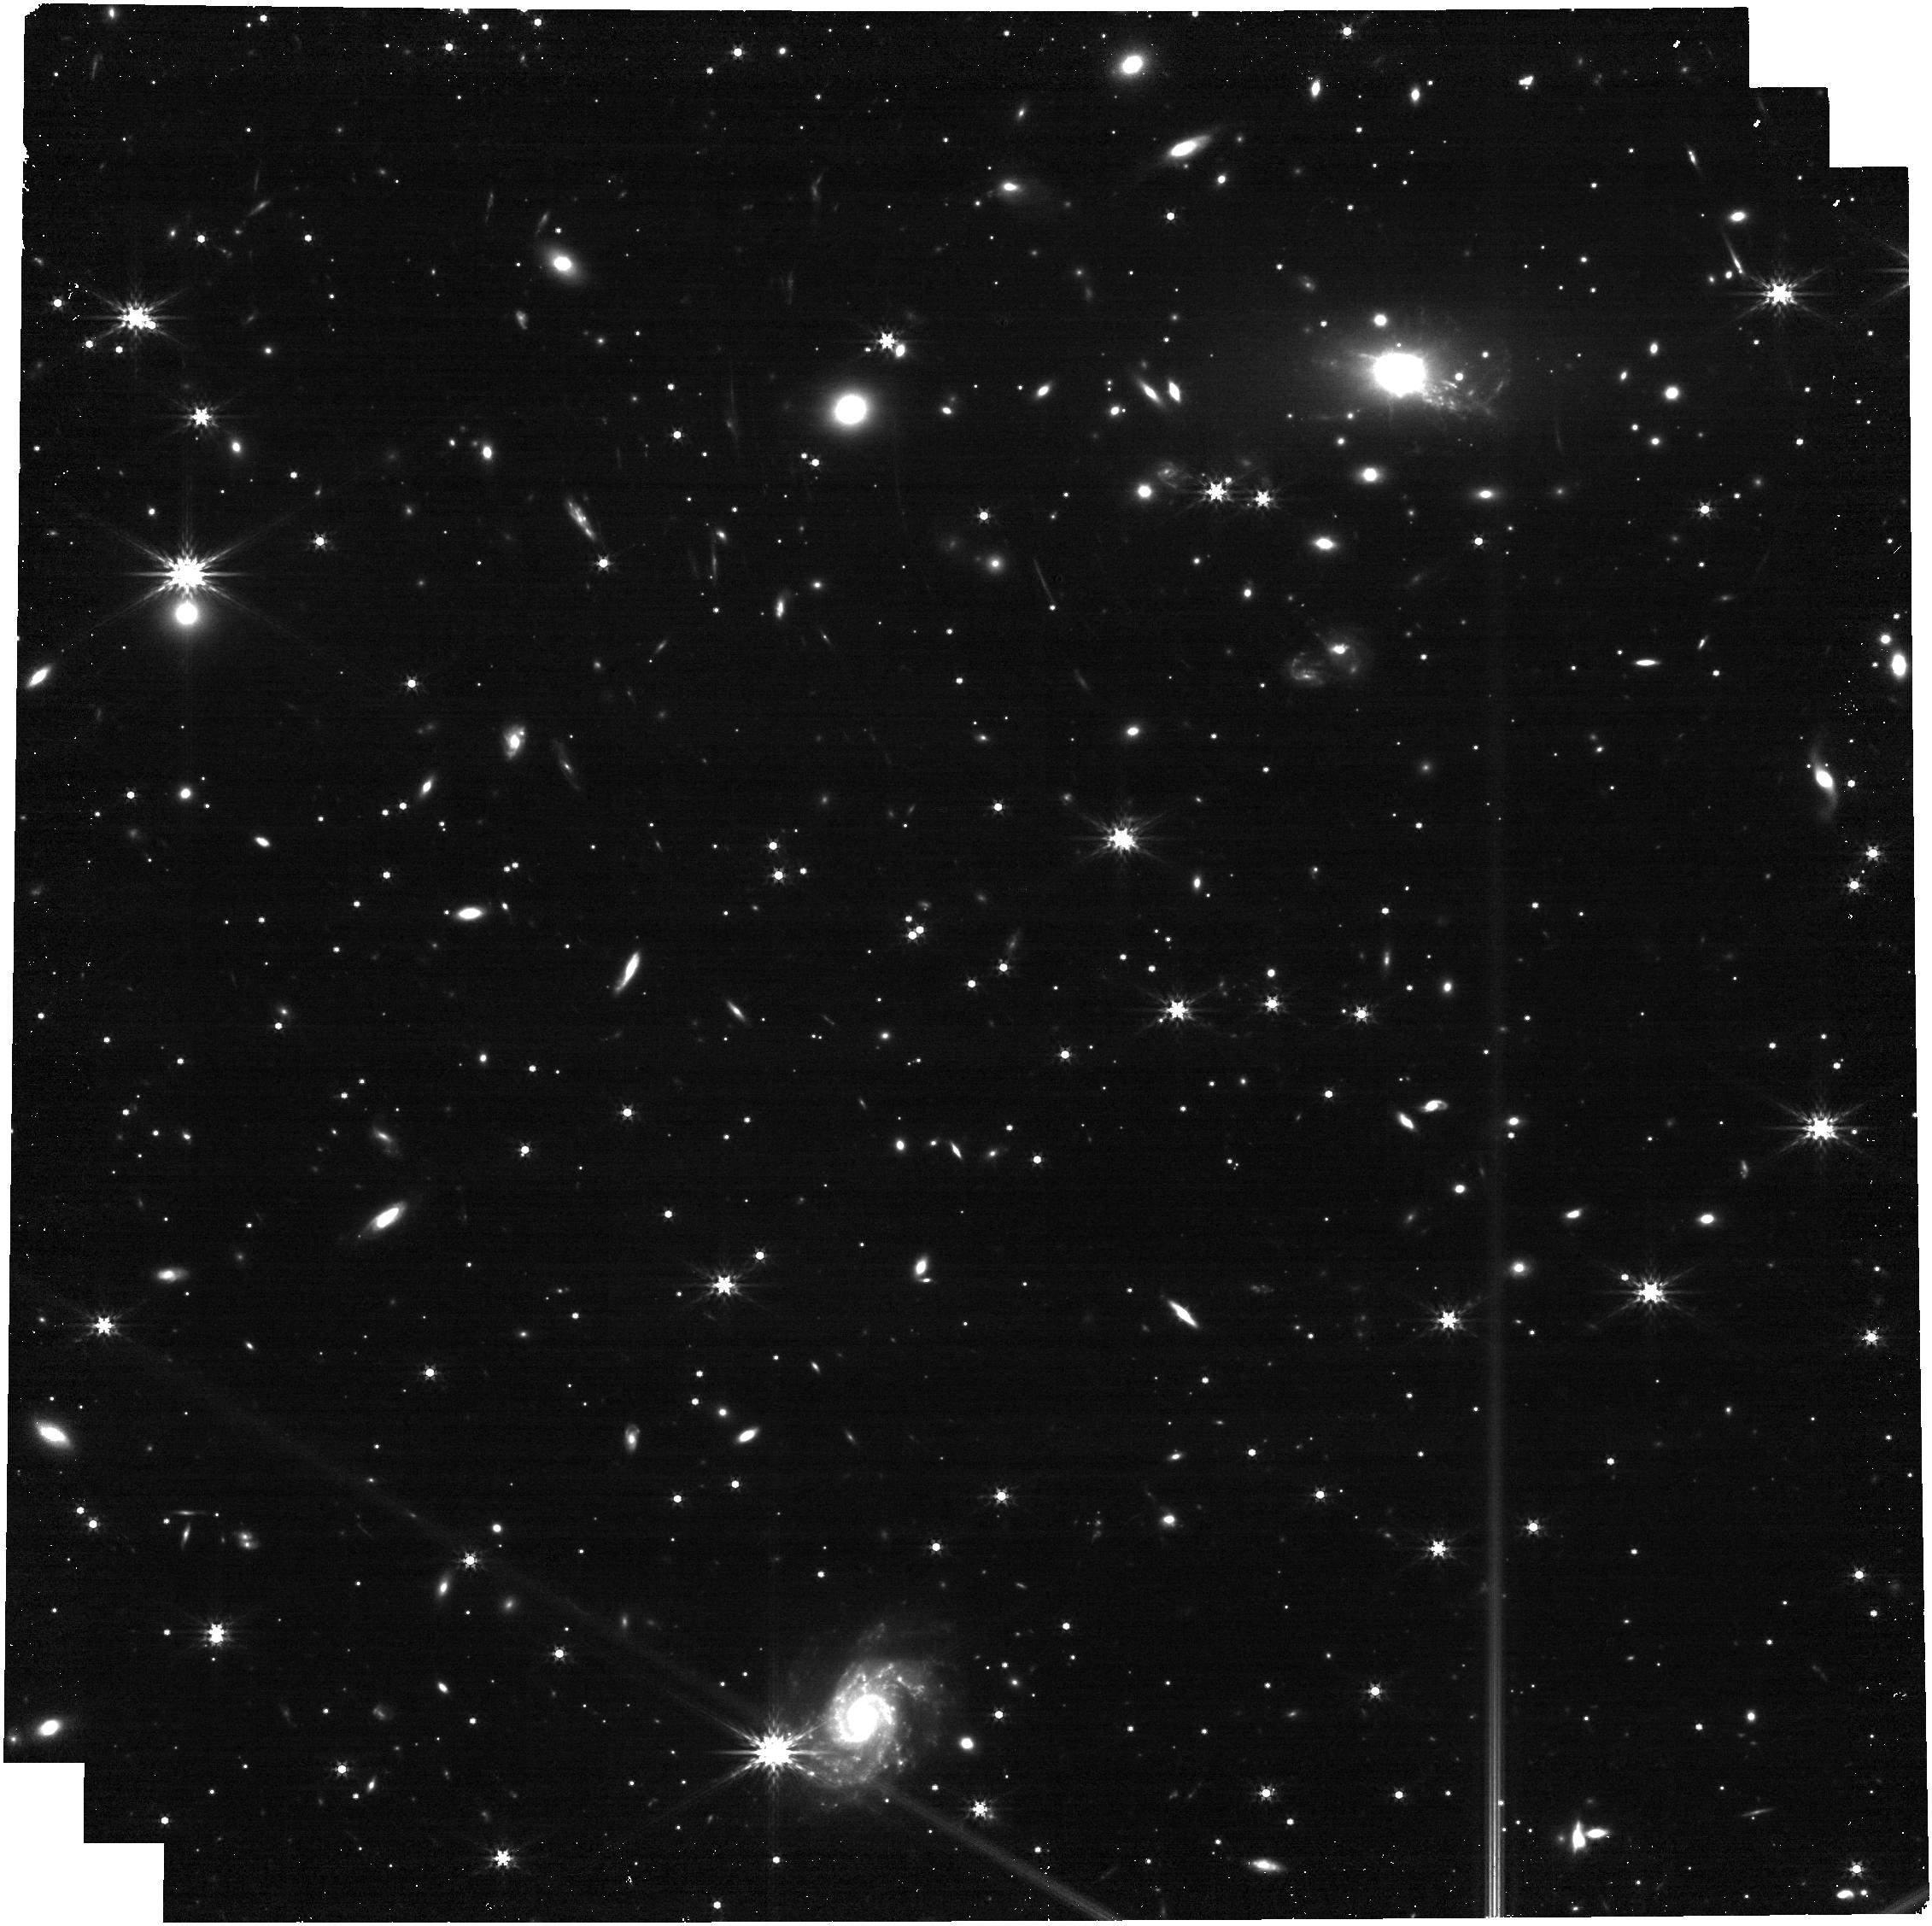
Target: SN_Eos_Image_101.1
Instrument: NIRCAM
Filter: F356W
Exposure: 13 min
Observation ID: jw09493-o001_t001_nircam_clear-f356w

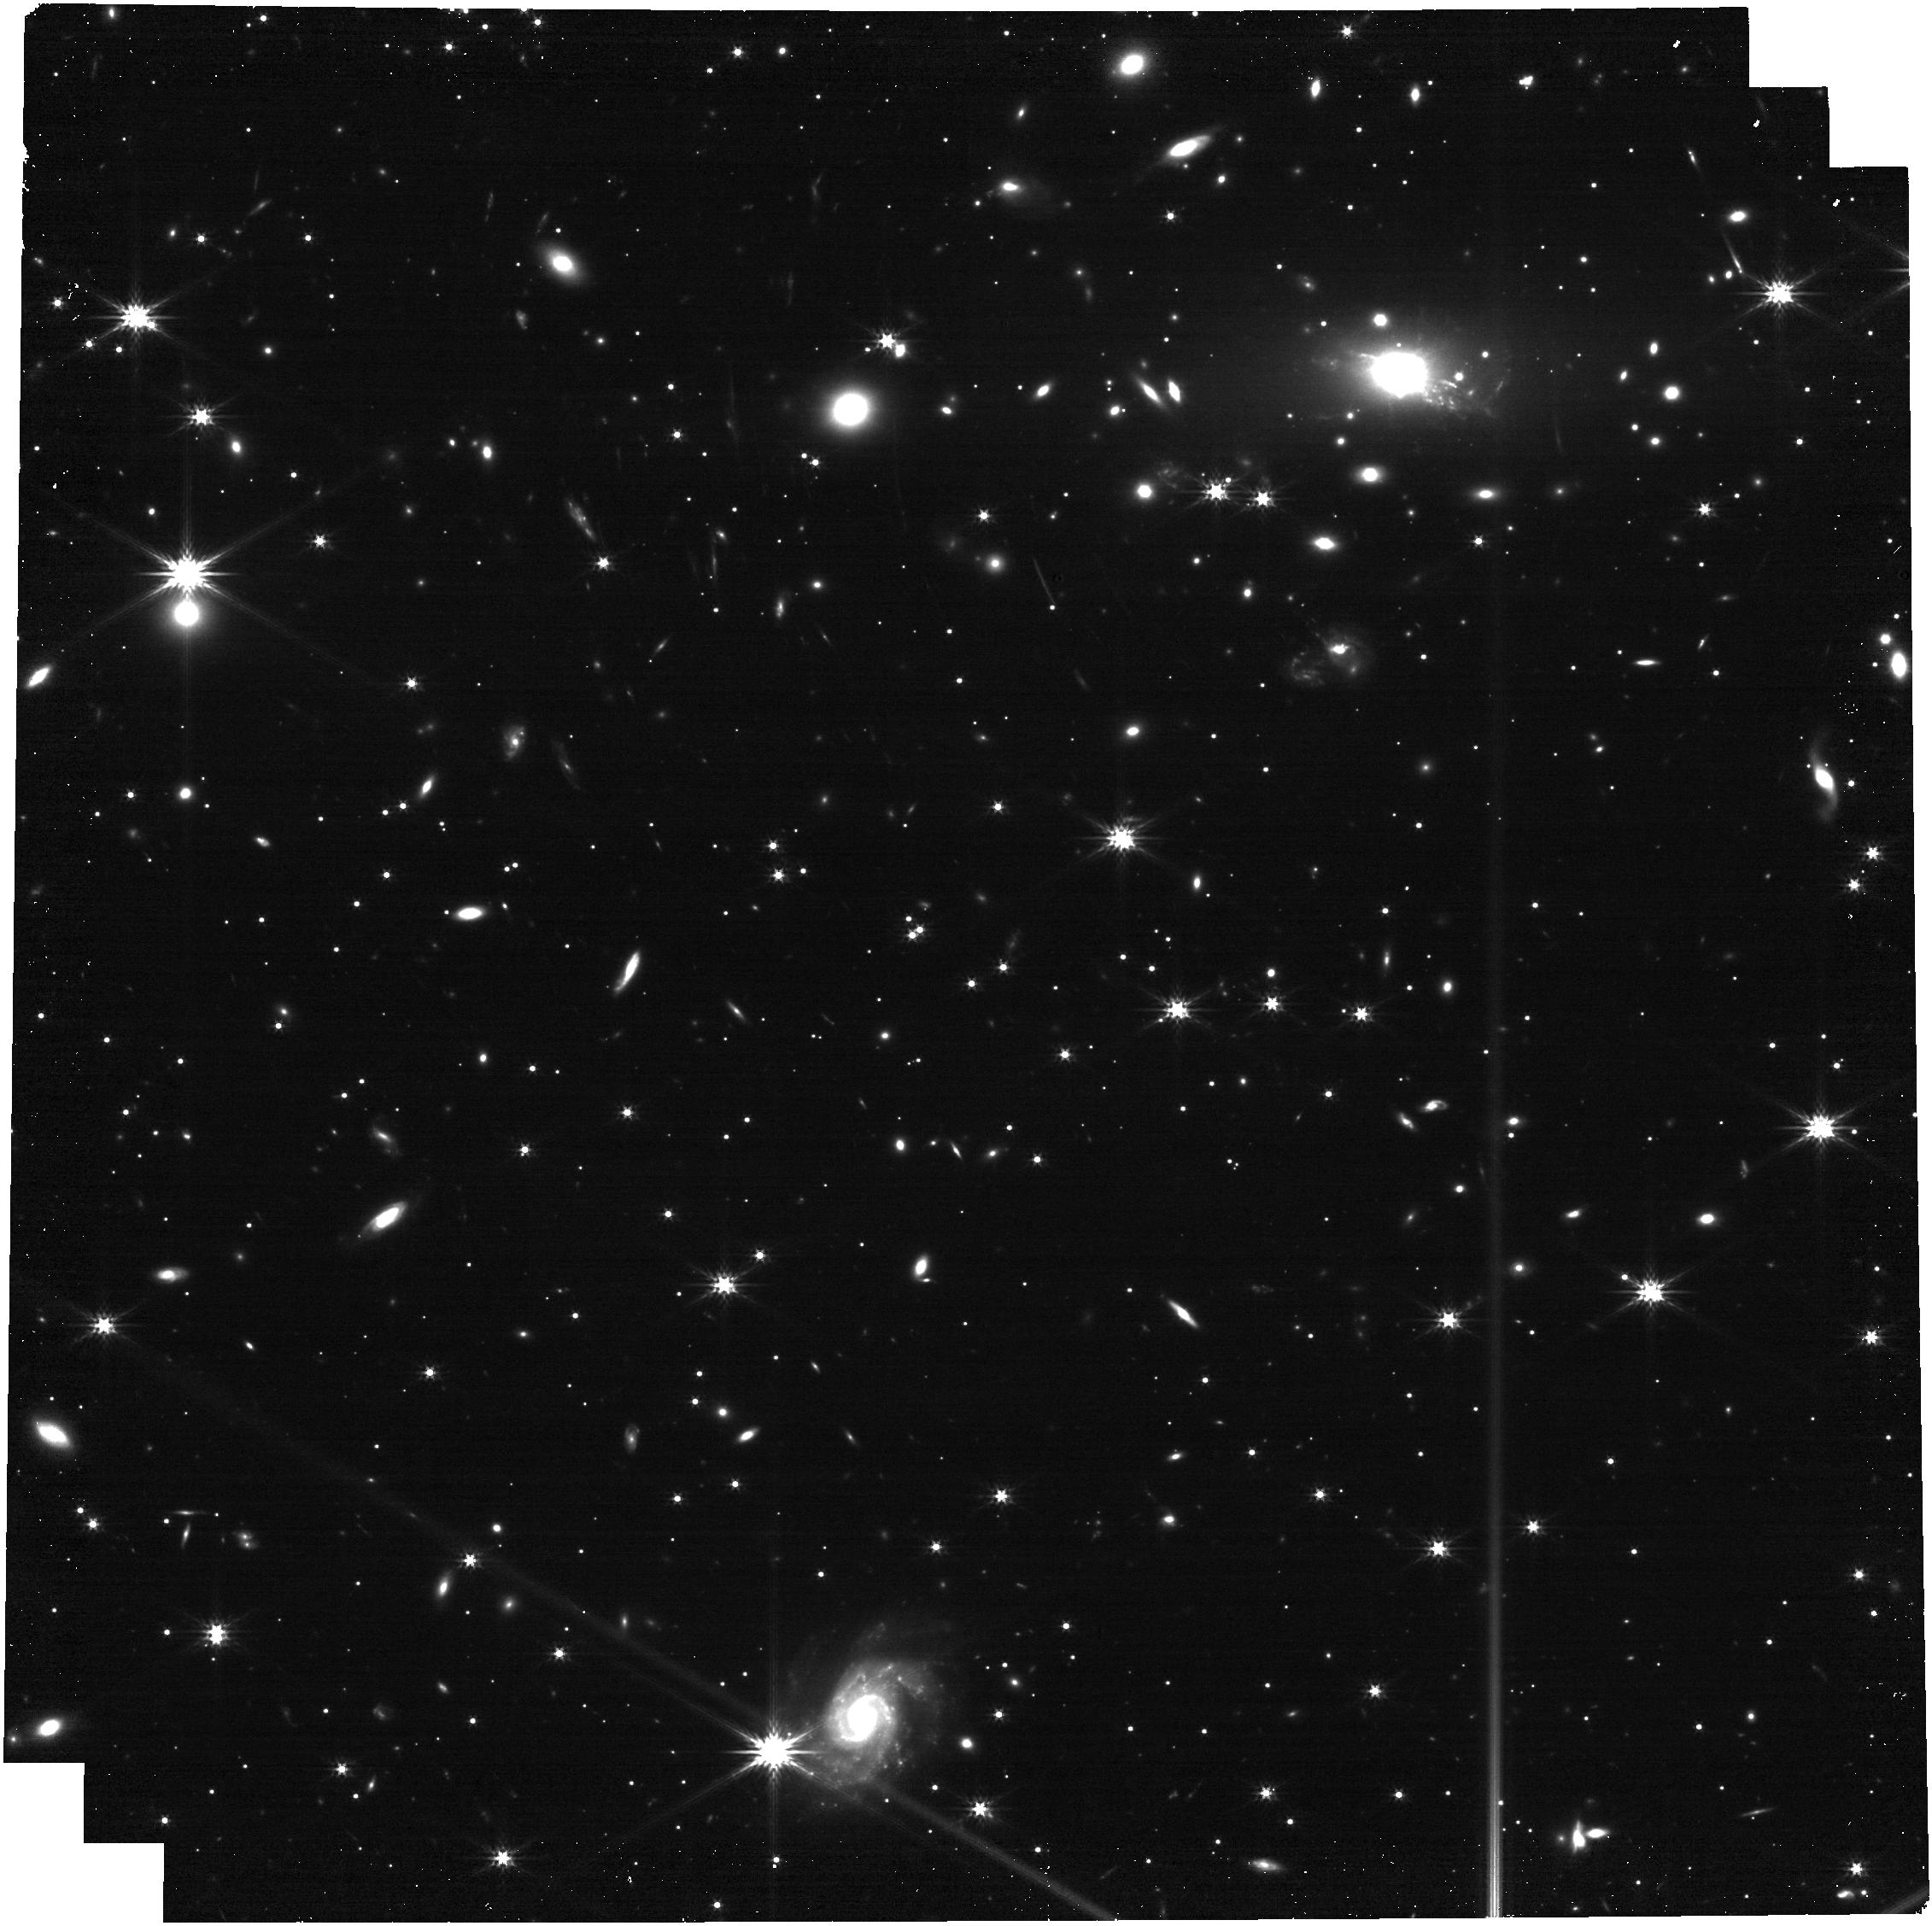
Target: SN_Eos_Image_101.1
Instrument: NIRCAM
Filter: F277W
Exposure: 13 min
Observation ID: jw09493-o001_t001_nircam_clear-f277w

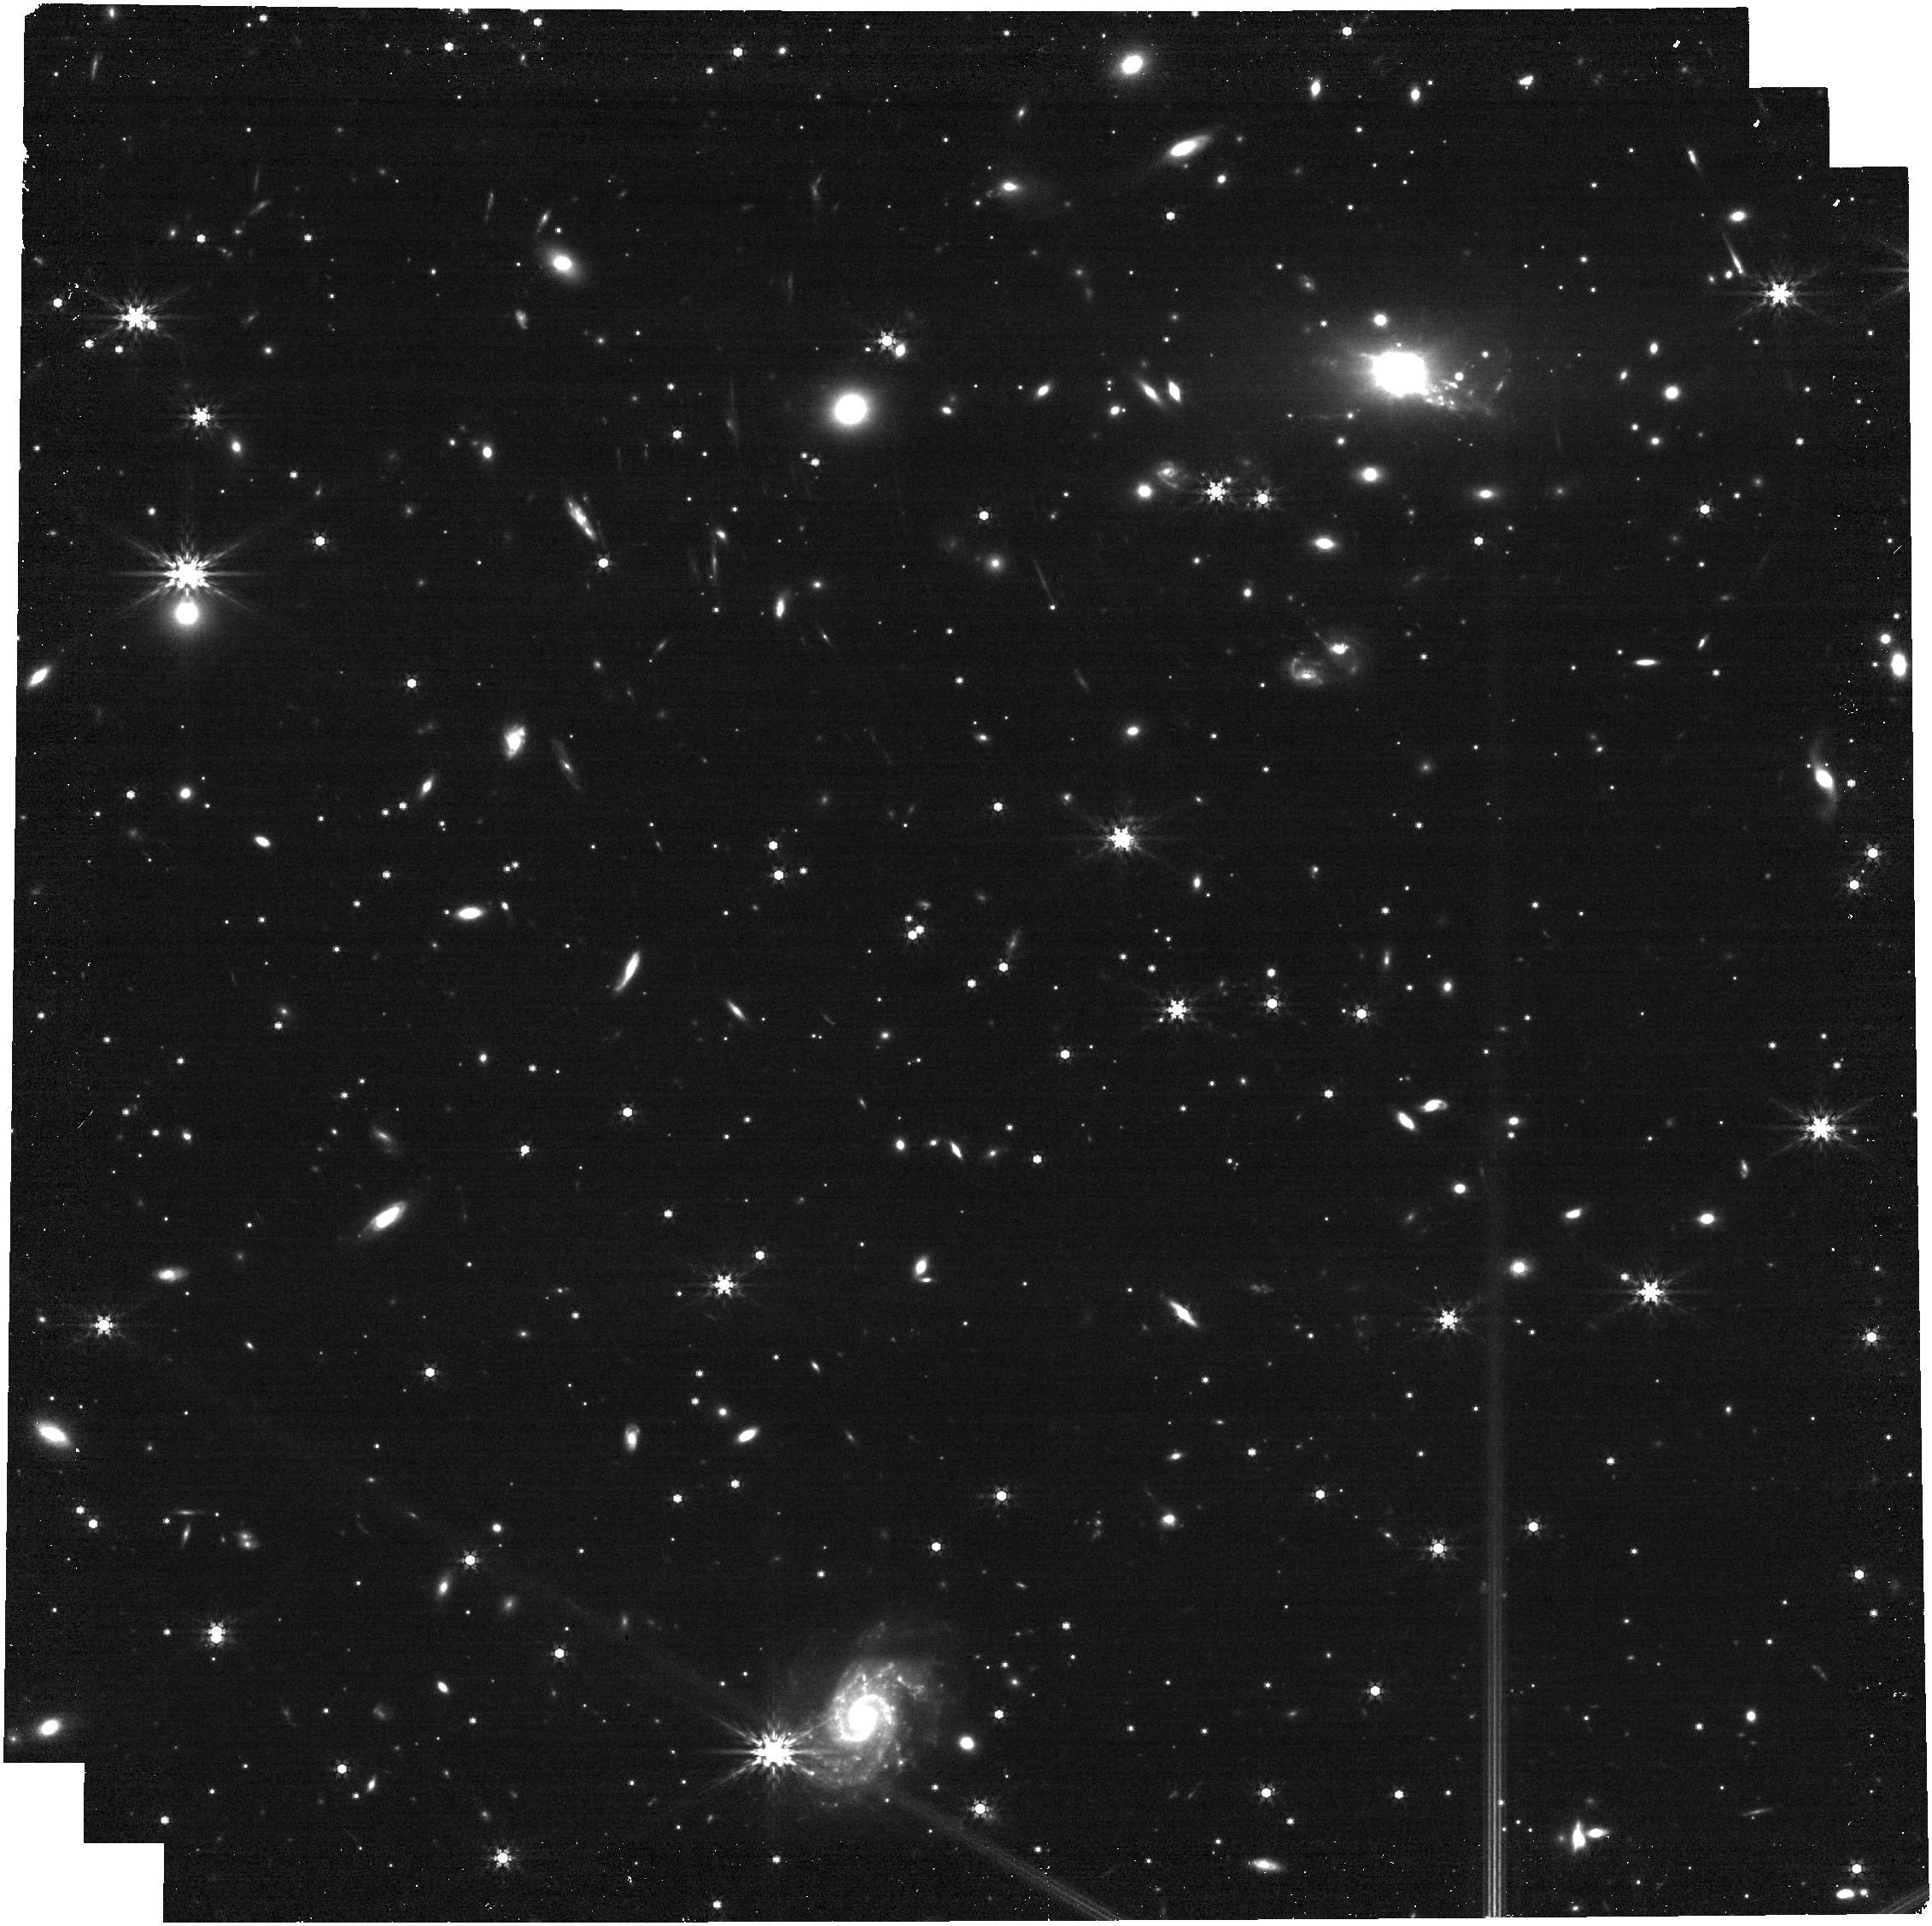
Target: SN_Eos_Image_101.1
Instrument: NIRCAM
Filter: F444W
Exposure: 13 min
Observation ID: jw09493-o001_t001_nircam_clear-f444w

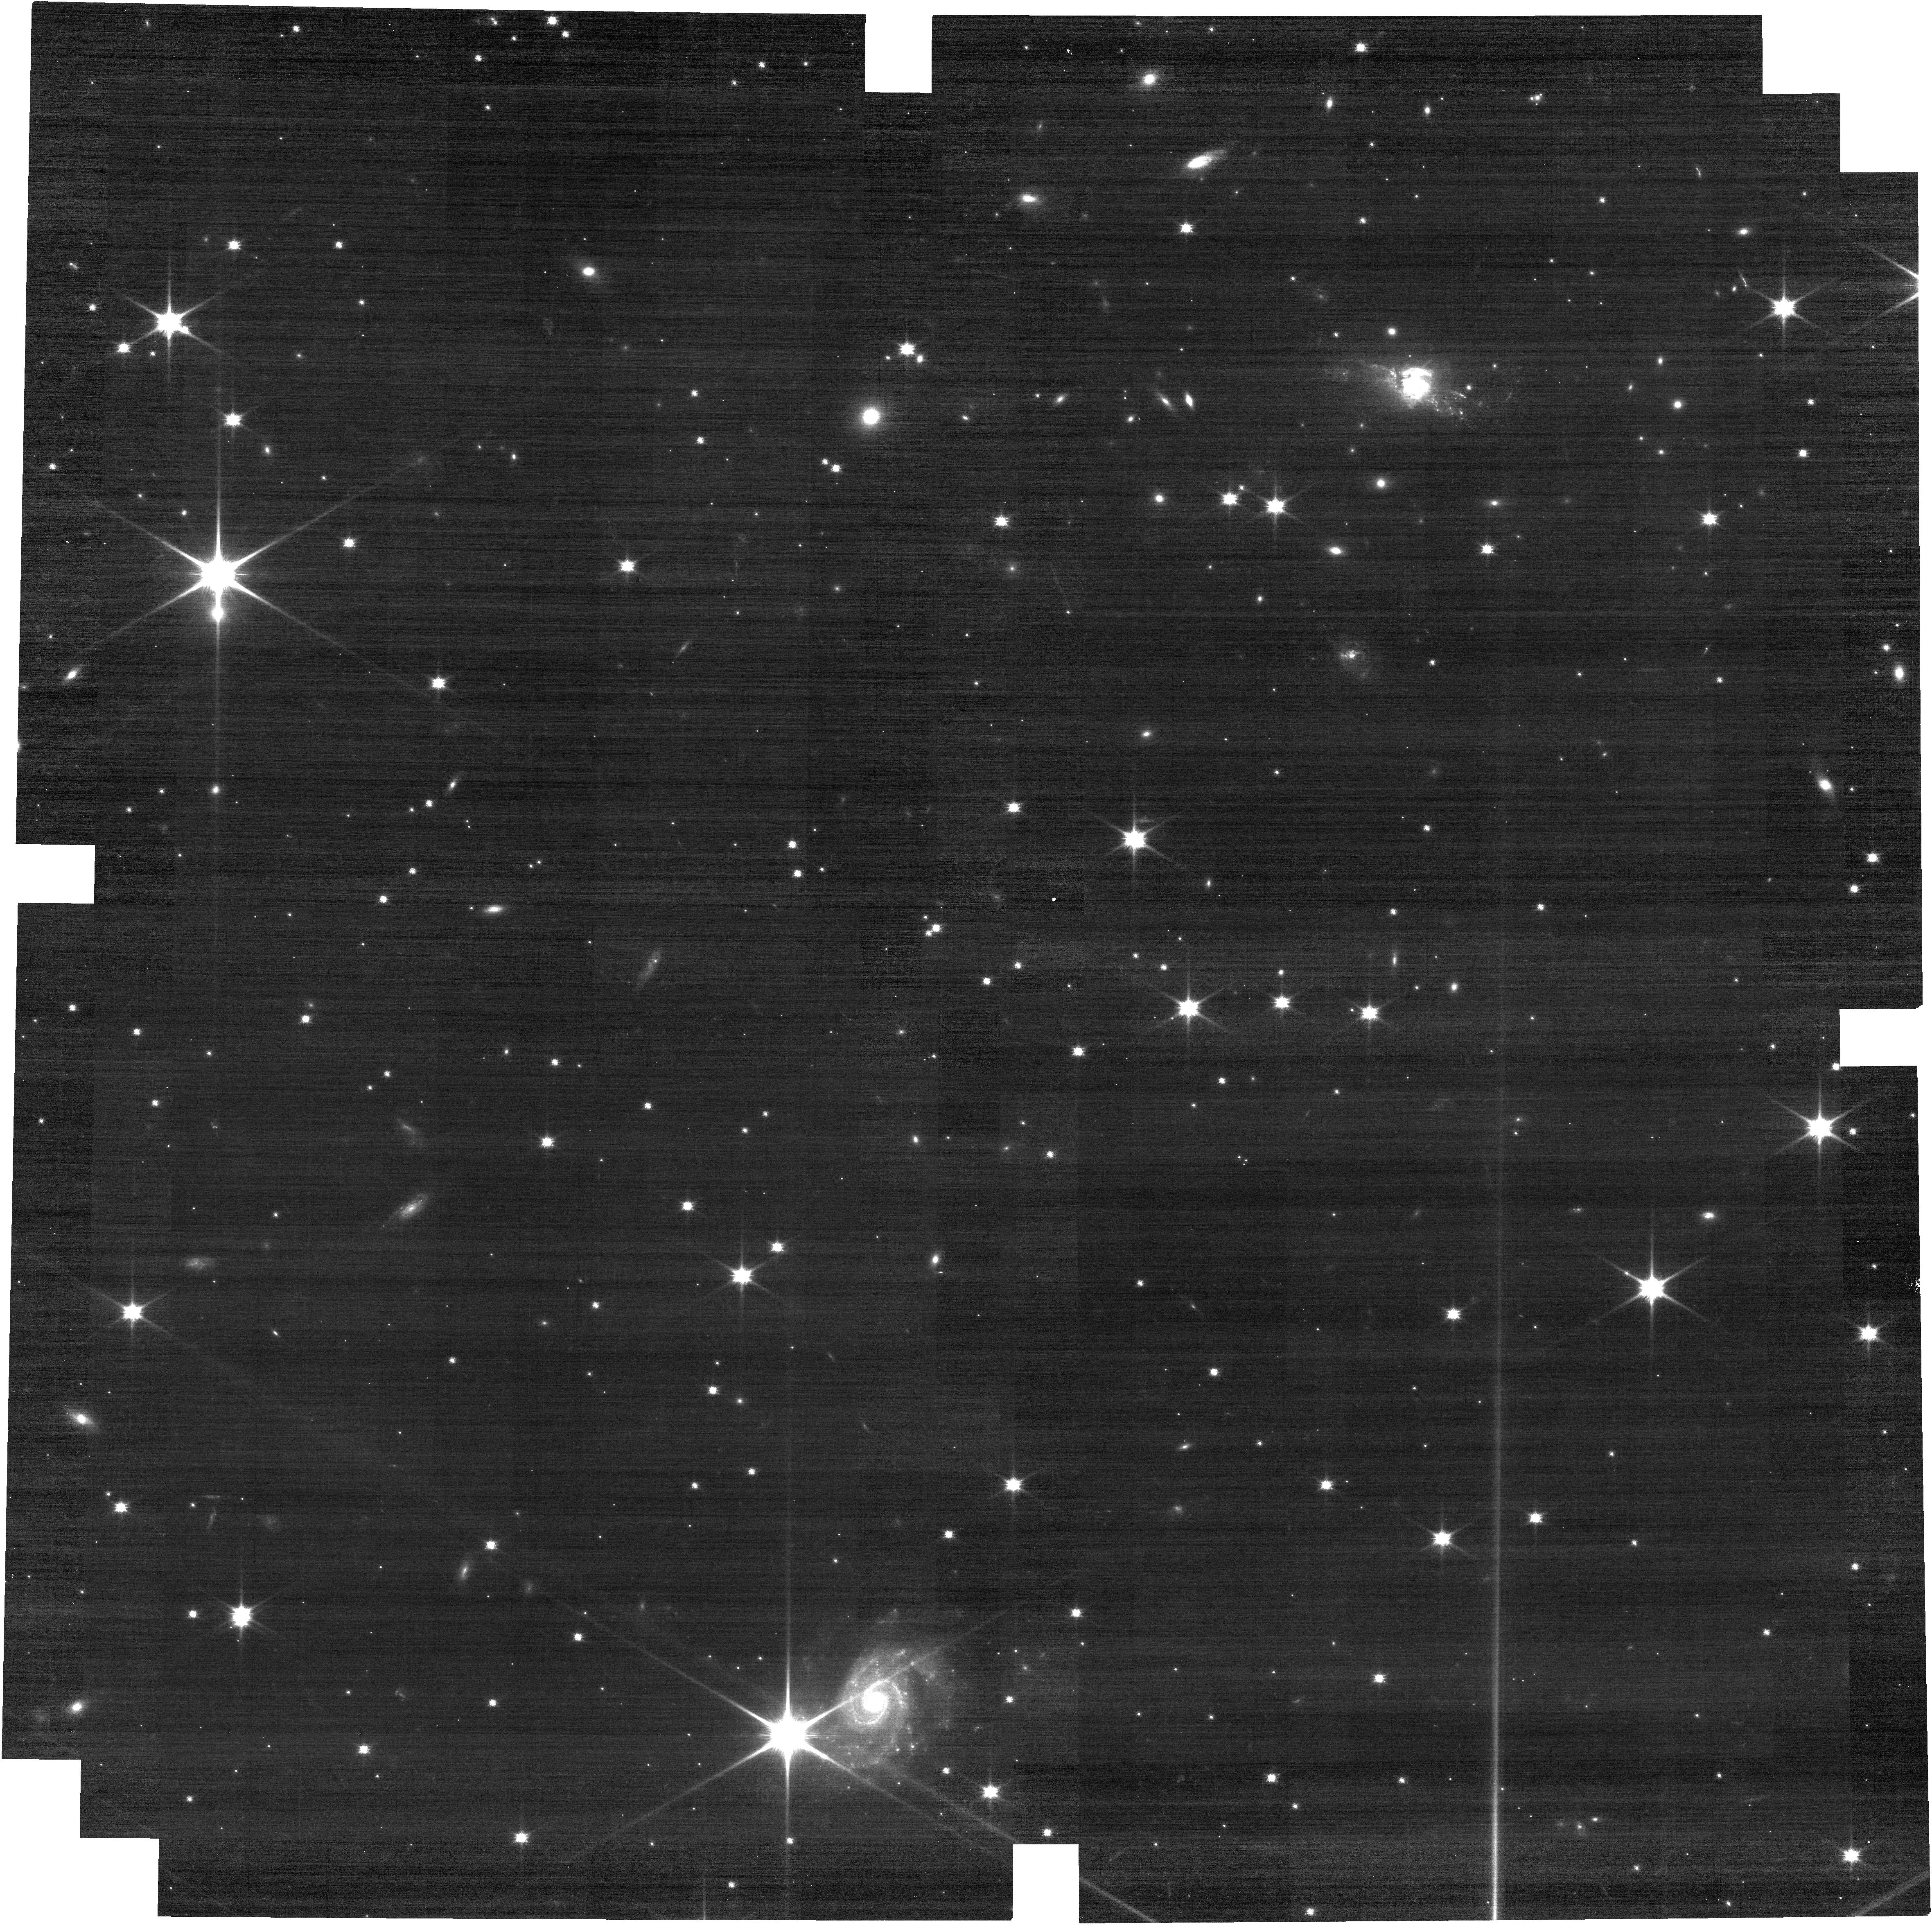
Target: SN_Eos_Image_101.1
Instrument: NIRCAM
Filter: F070W
Exposure: 39 min
Observation ID: jw09493-o001_t001_nircam_clear-f070w

SN Eos: A Multiply-Imaged, 30x Magnified SN Near the Epoch of Reionization (PI: Coulter, David)

We have discovered a z_spec = 5.13, multiply-imaged supernova (SN) candidate (~24.8 AB F444W mag) in JWST NIRcam imaging for the Vast Exploration for Nascent, Unexplored Sources program (VENUS, PID 6882) on September 1. We dub this candidate SN Eos – named after the Titan goddess of dawn. Archival HST imaging, spanning 13 years to the current JWST dataset, rules out all static background sources (e.g., AGN or LRDs), and the identical SEDs of each image (expected as their relative time delay is ~rest-frame hours) rules out foreground sources (e.g., binary brown dwarfs). The current data point to a type IIP SN currently in the “plateau” phase of its light curve evolution in a low-metallicity environment, and our observations will offer a true test of whether local, low-metallicity SNe IIP are indeed true high-z analogues. The spectroscopic redshift and high combined magnification of the detected images (~60 when combining images) means that this is the first z > 5 SN ever discovered for which we can obtain a high signal-to-noise (S/N > 20) spectrum at rest-frame optical wavelengths, and includes a chance to make a direct measurement of metallicity near the Epoch of Reionization. Given its highly redshifted SED, only JWST can classify and characterize SN Eos, and observations are needed *now* to get the S/N required before SN Eos declines. This 10.1 hour program provides a crucial step toward understanding the first stars and fulfilling one of JWST's core mission objectives.